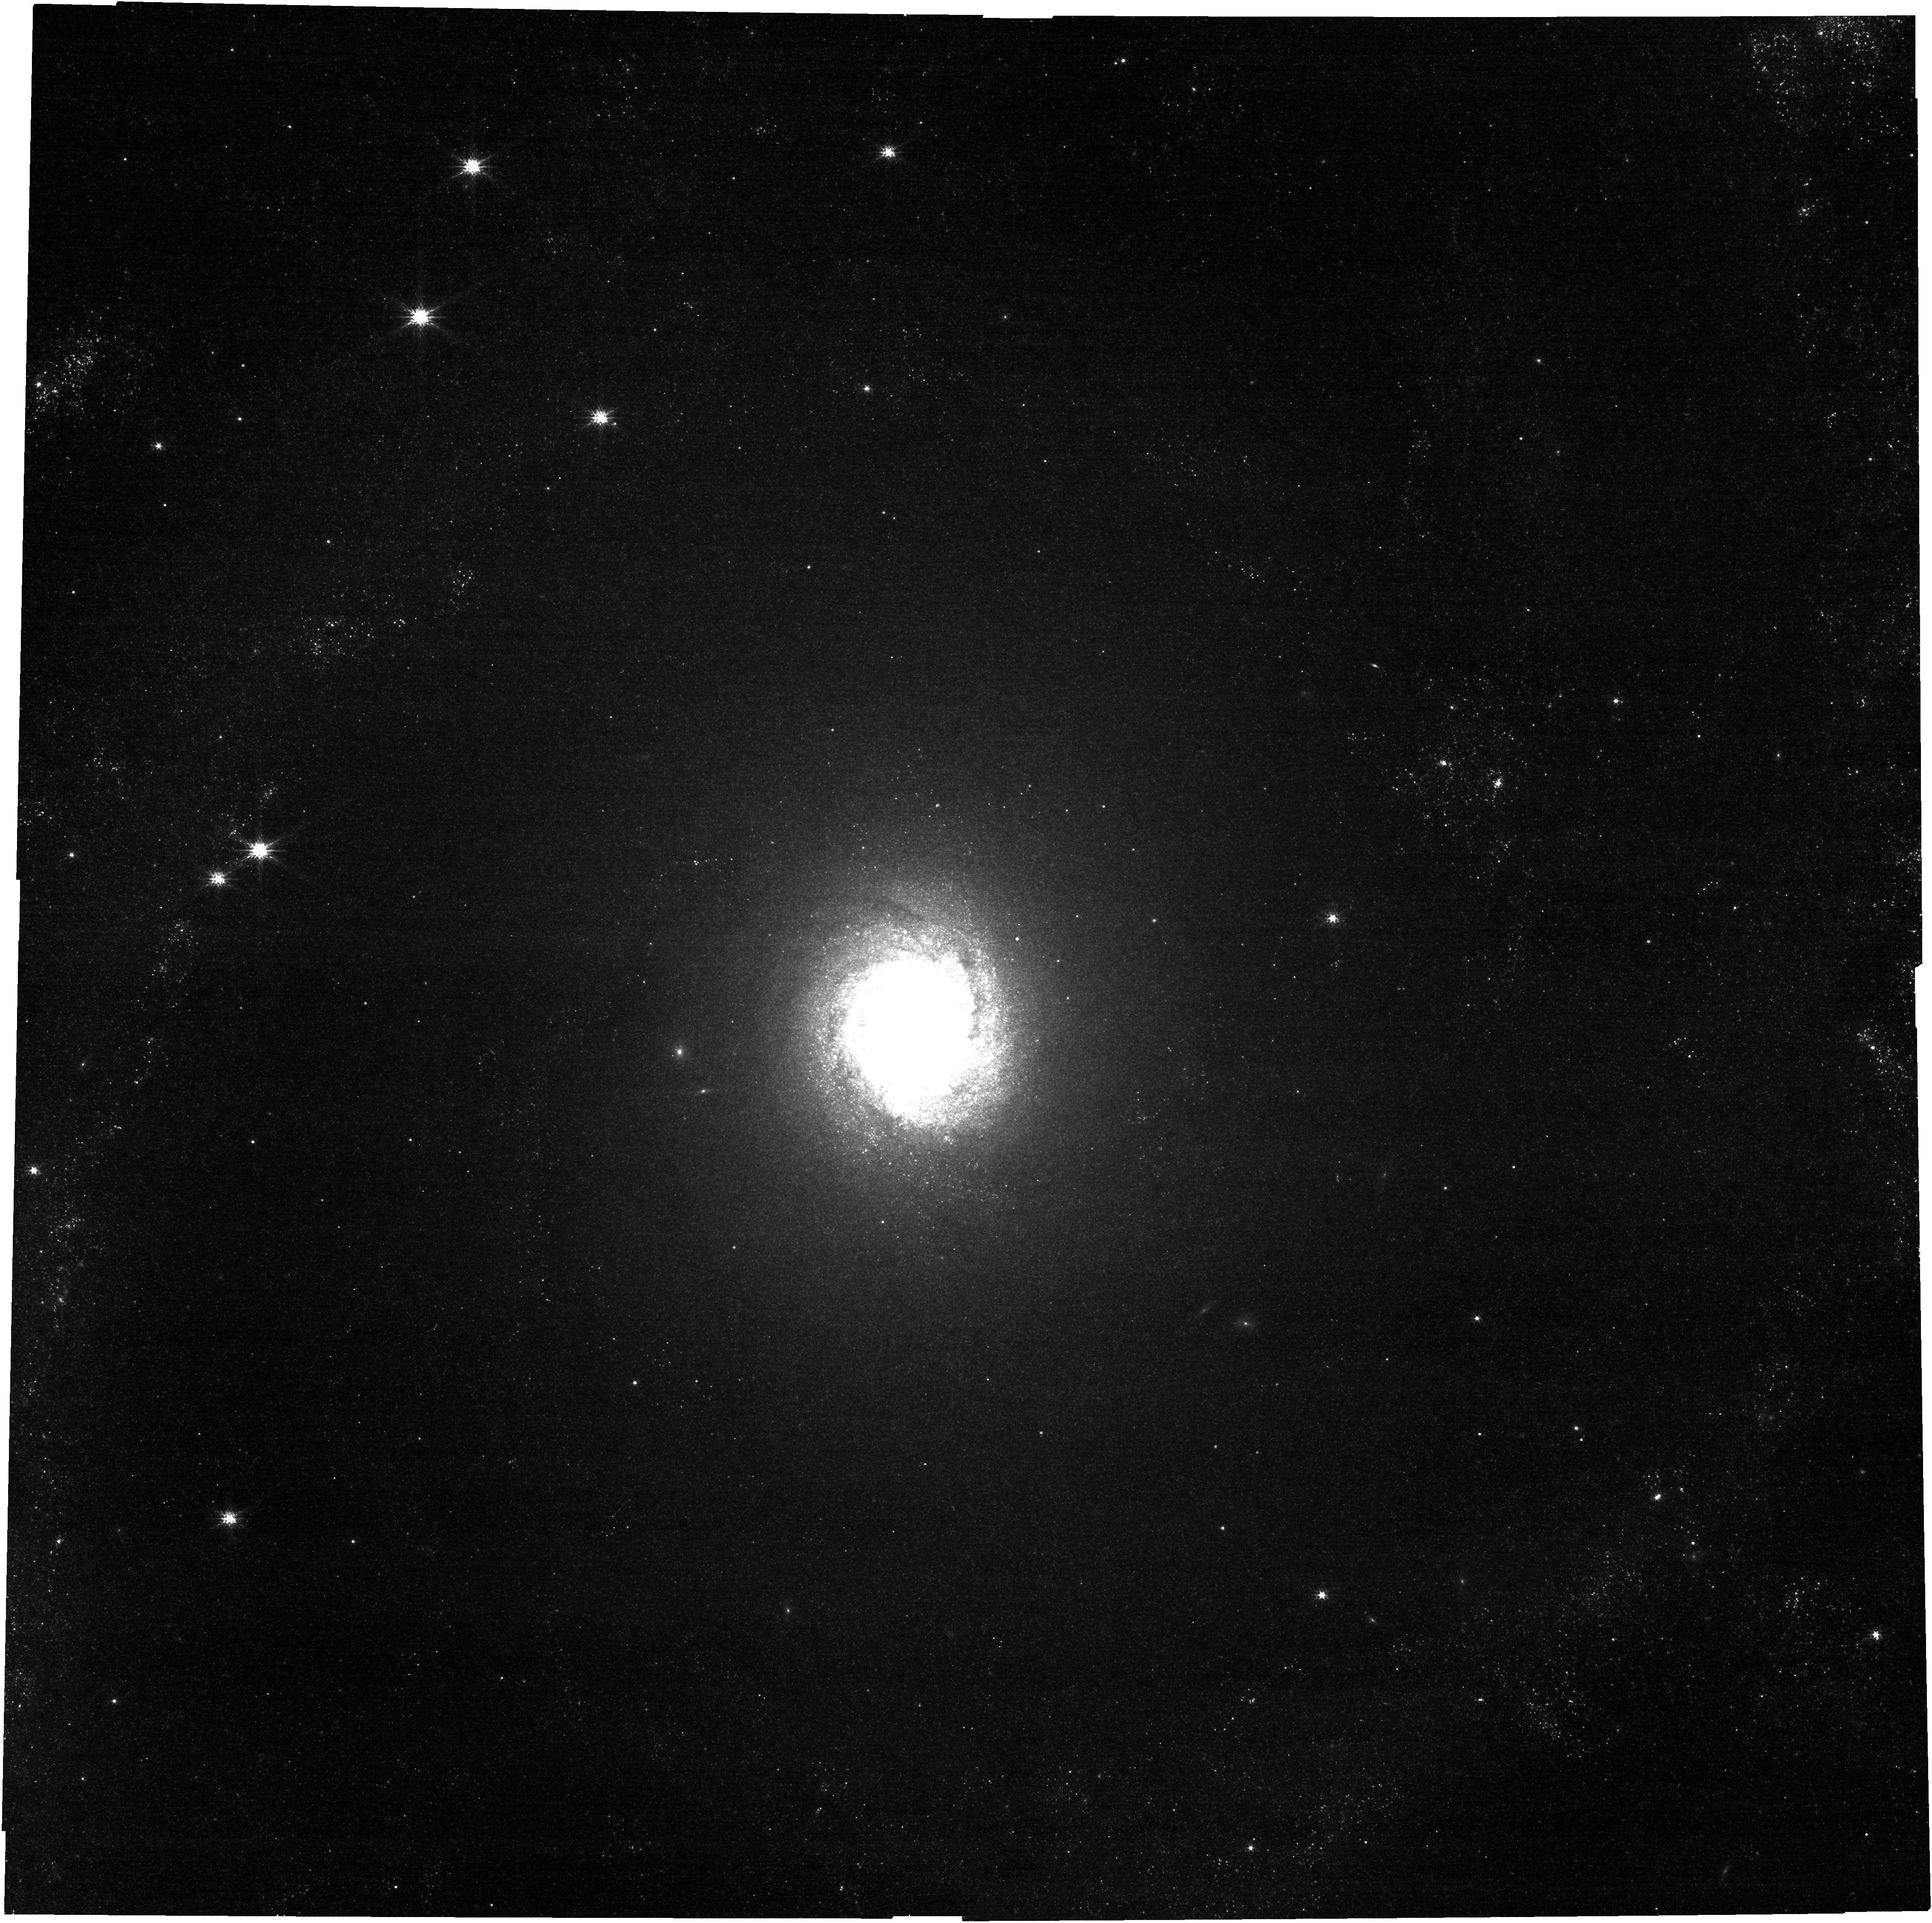
Target: NGC2997. Instrument: NIRCAM. Filter: F150W. Exposure: 4 min. Observation ID: jw03707-o032_t018_nircam_clear-f150w

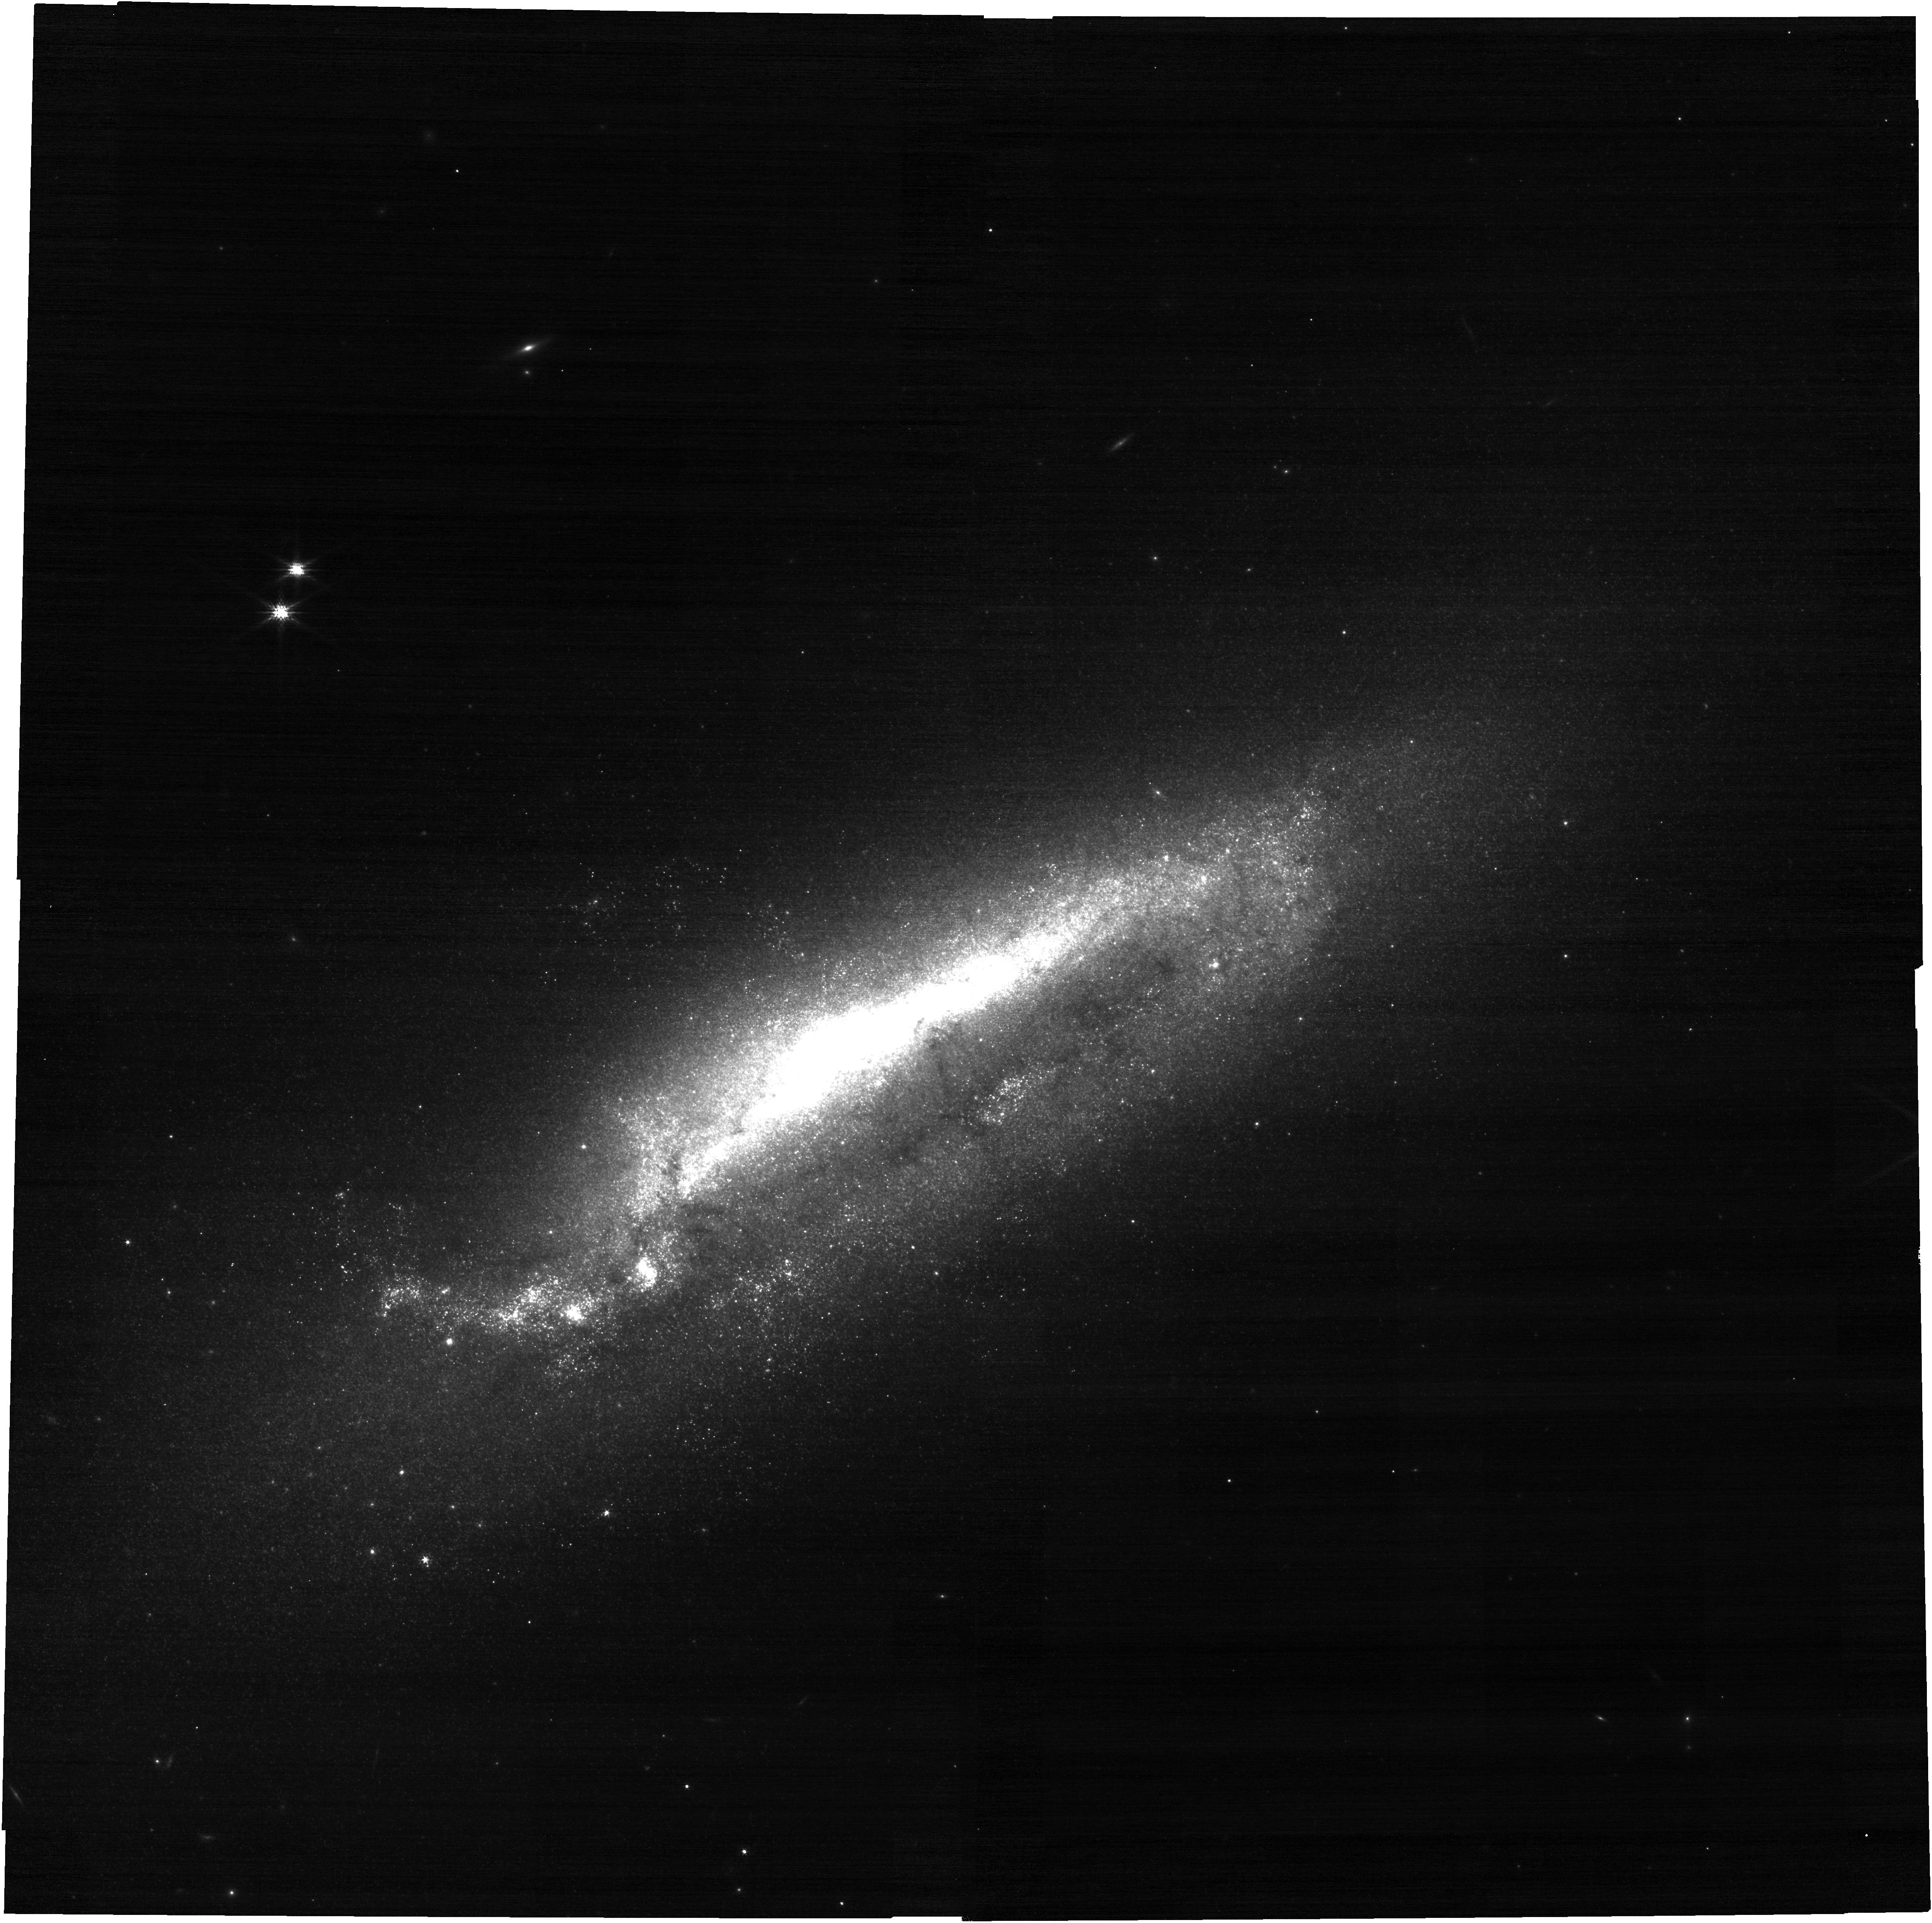
Target: NGC1511. Instrument: NIRCAM. Filter: F150W. Exposure: 4 min. Observation ID: jw03707-o010_t006_nircam_clear-f150w

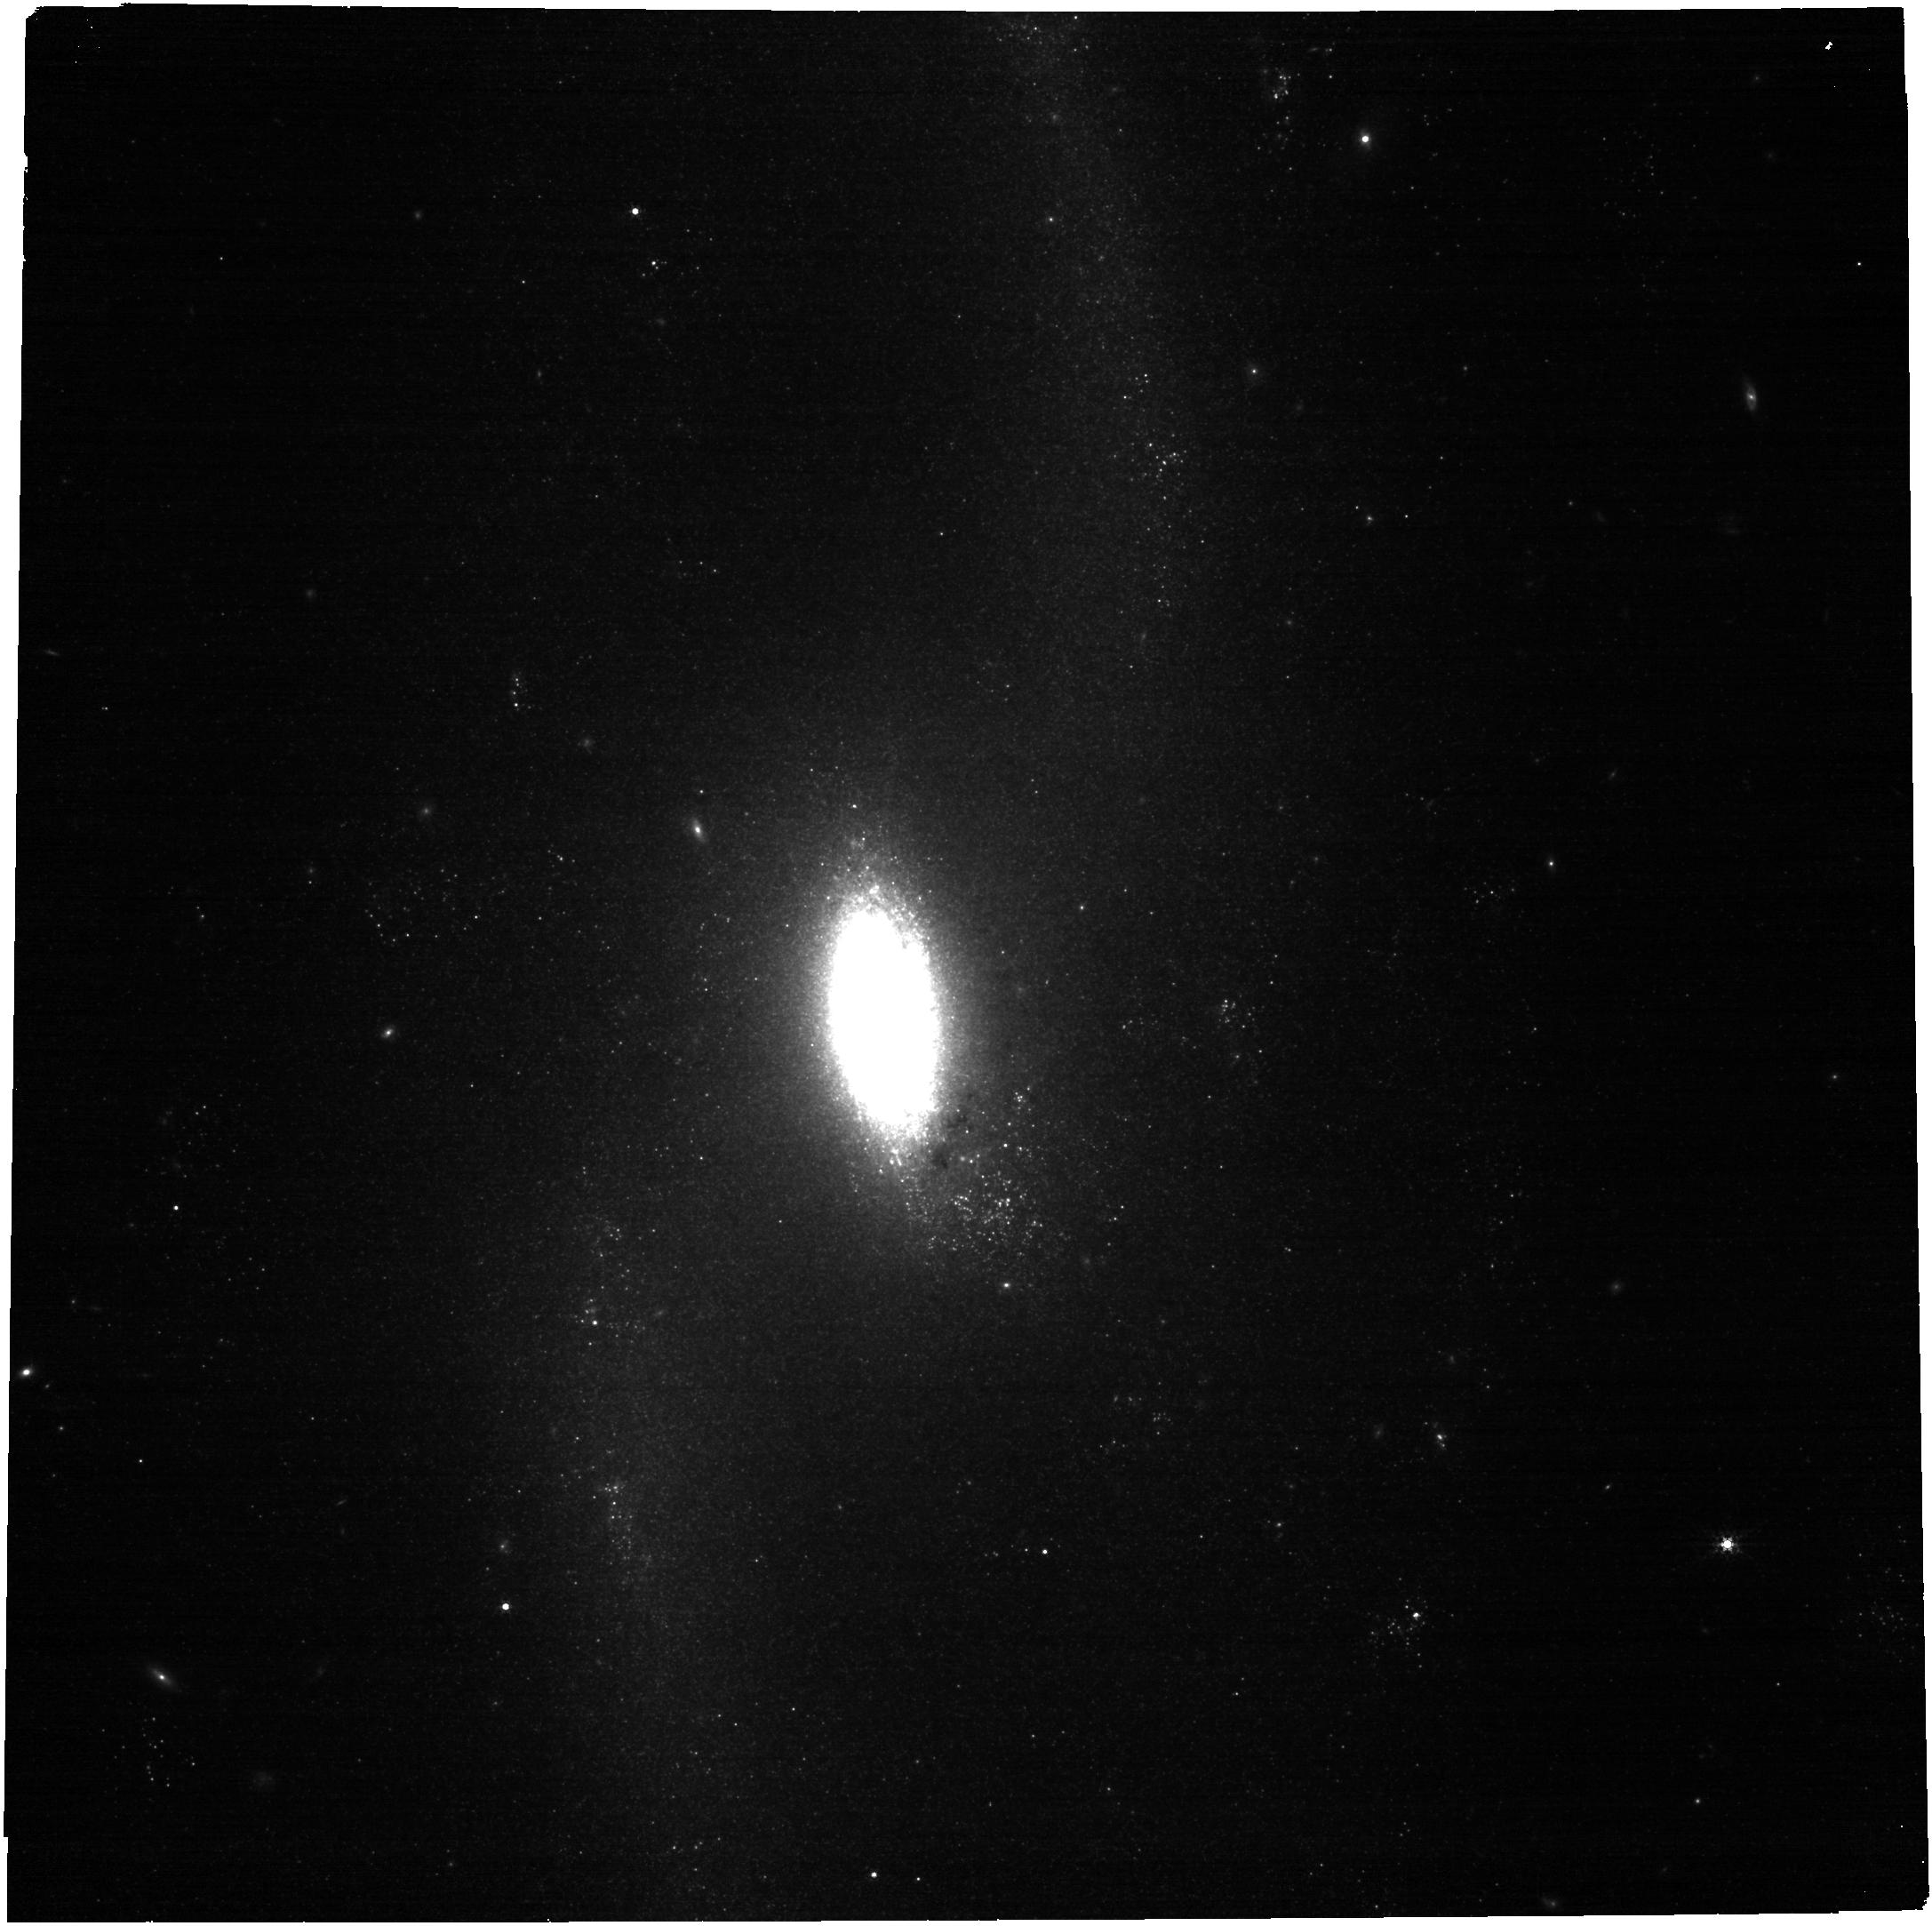
Target: NGC4536. Instrument: NIRCAM. Filter: F300M. Exposure: 4 min. Observation ID: jw03707-o076_t034_nircam_clear-f300m

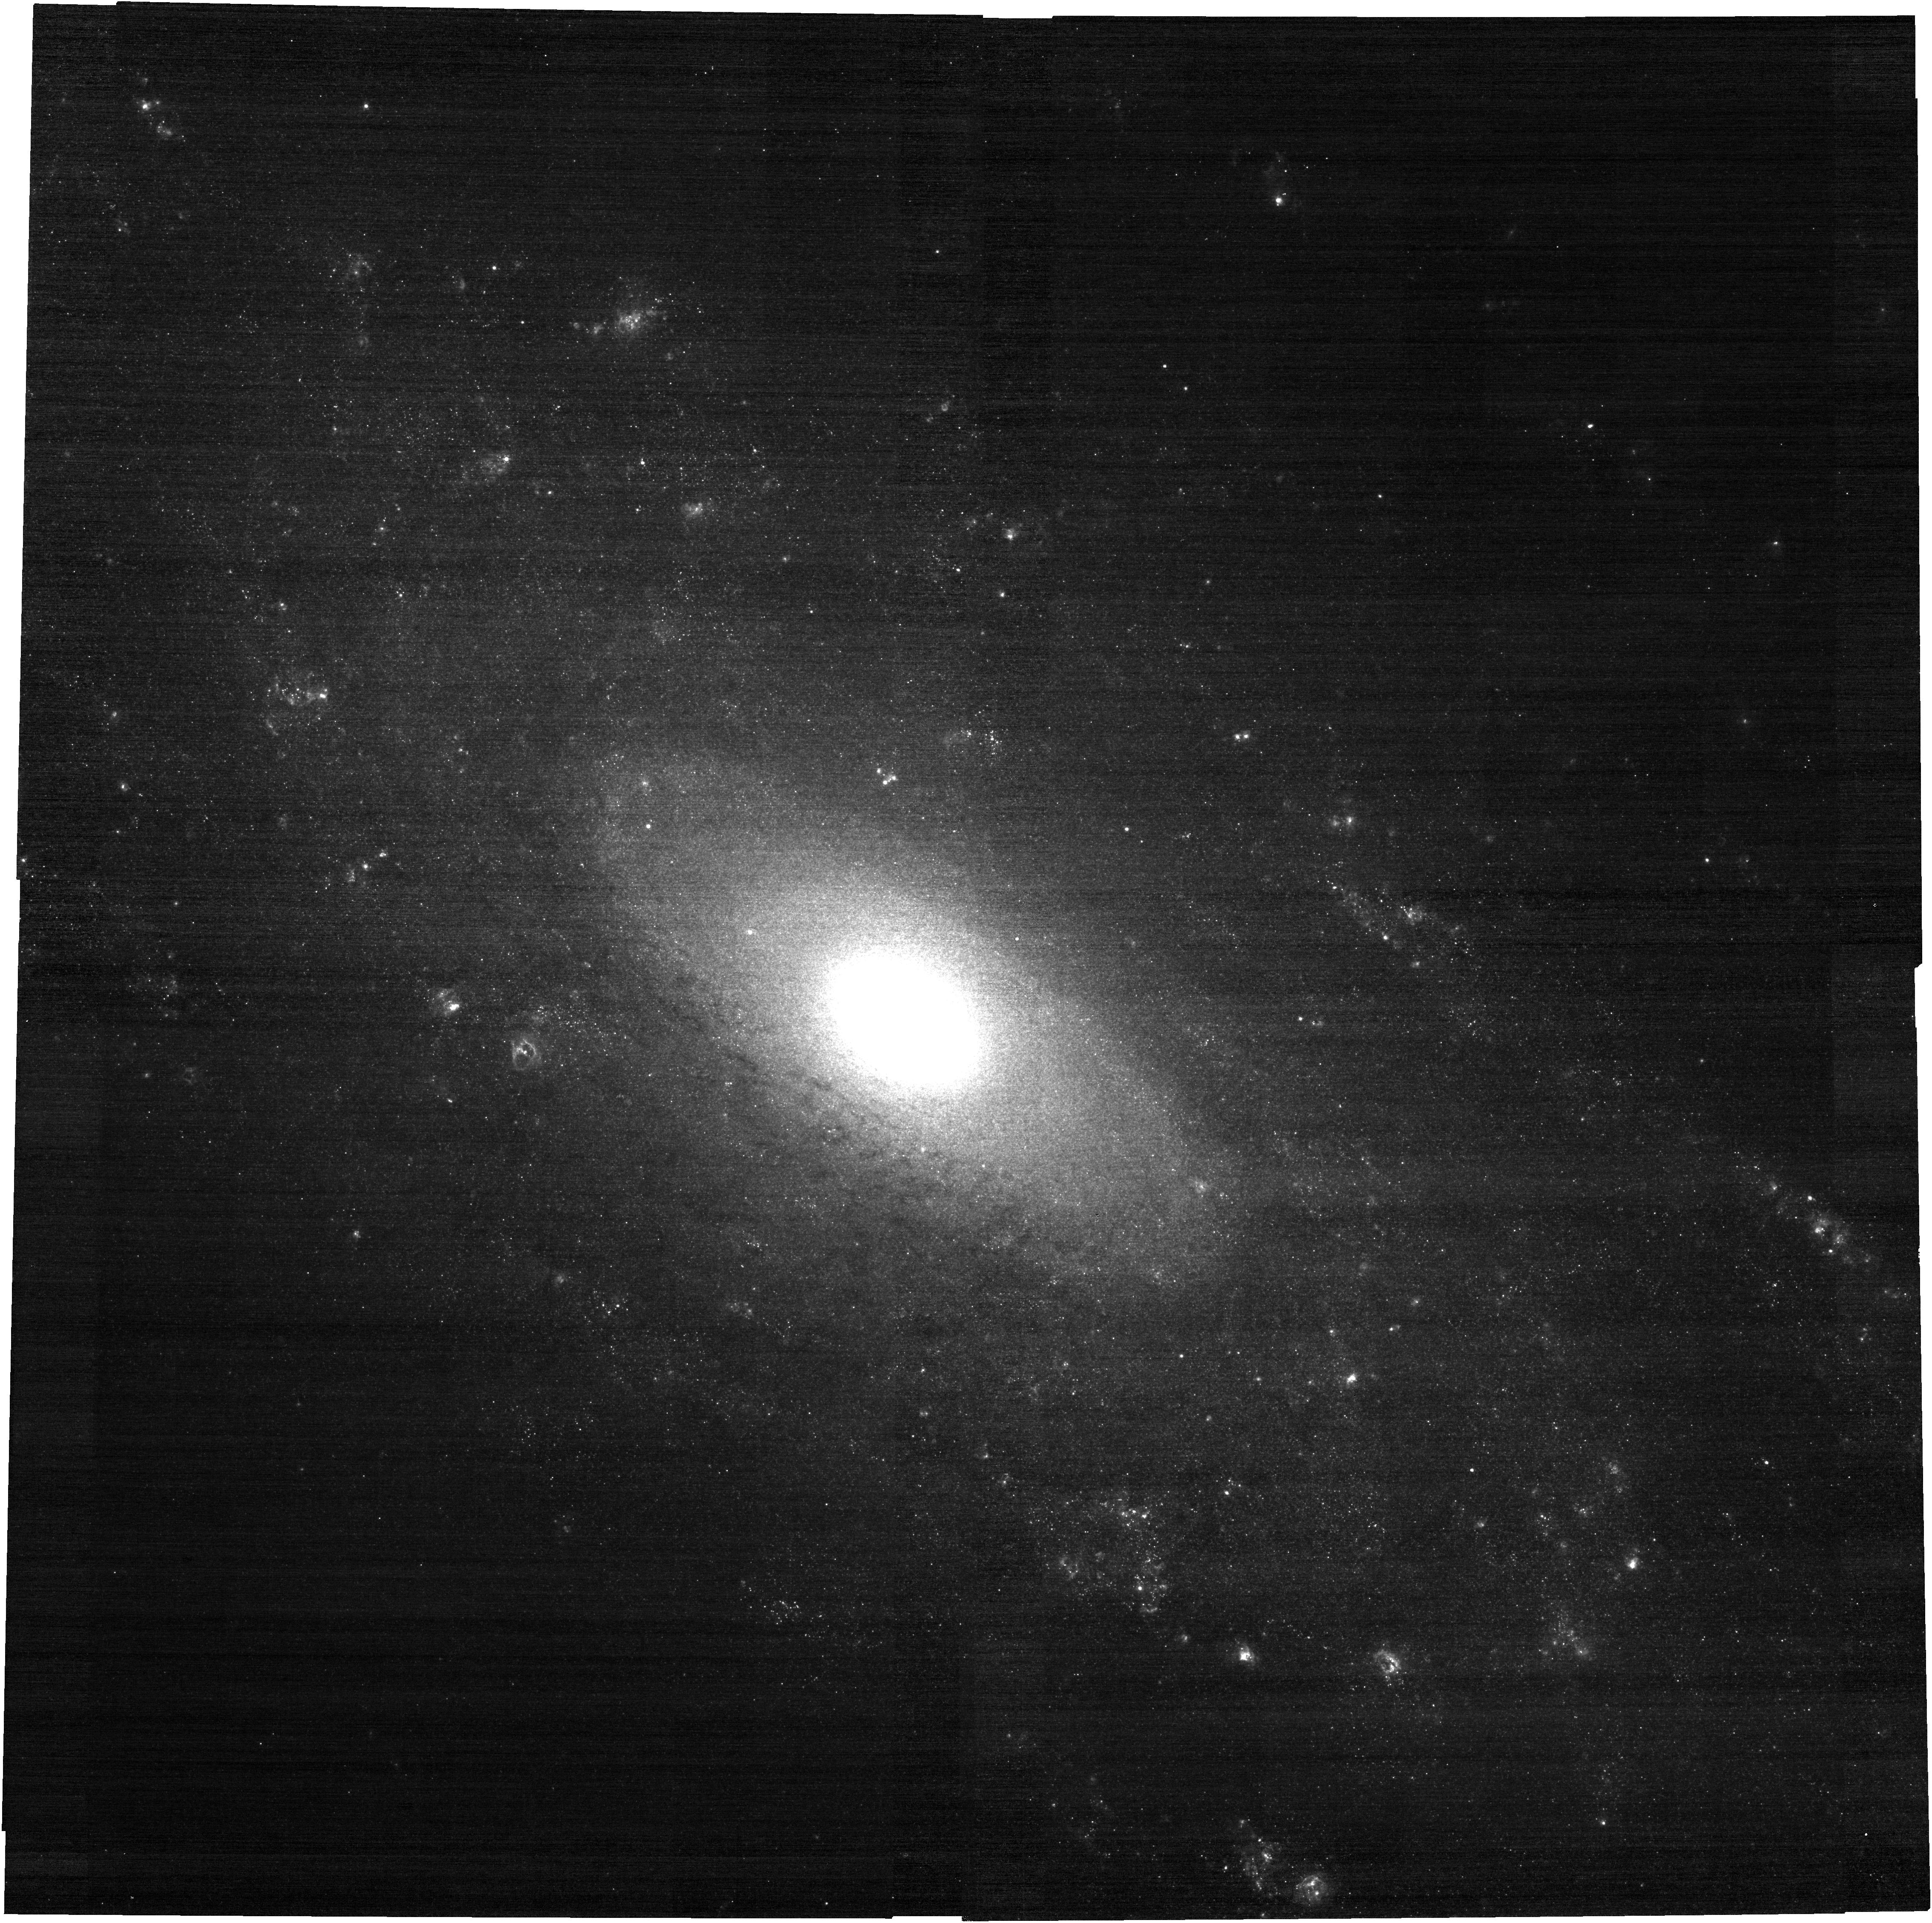
Target: NGC3521. Instrument: NIRCAM. Filter: F187N. Exposure: 6 min. Observation ID: jw03707-o046_t026_nircam_clear-f187n

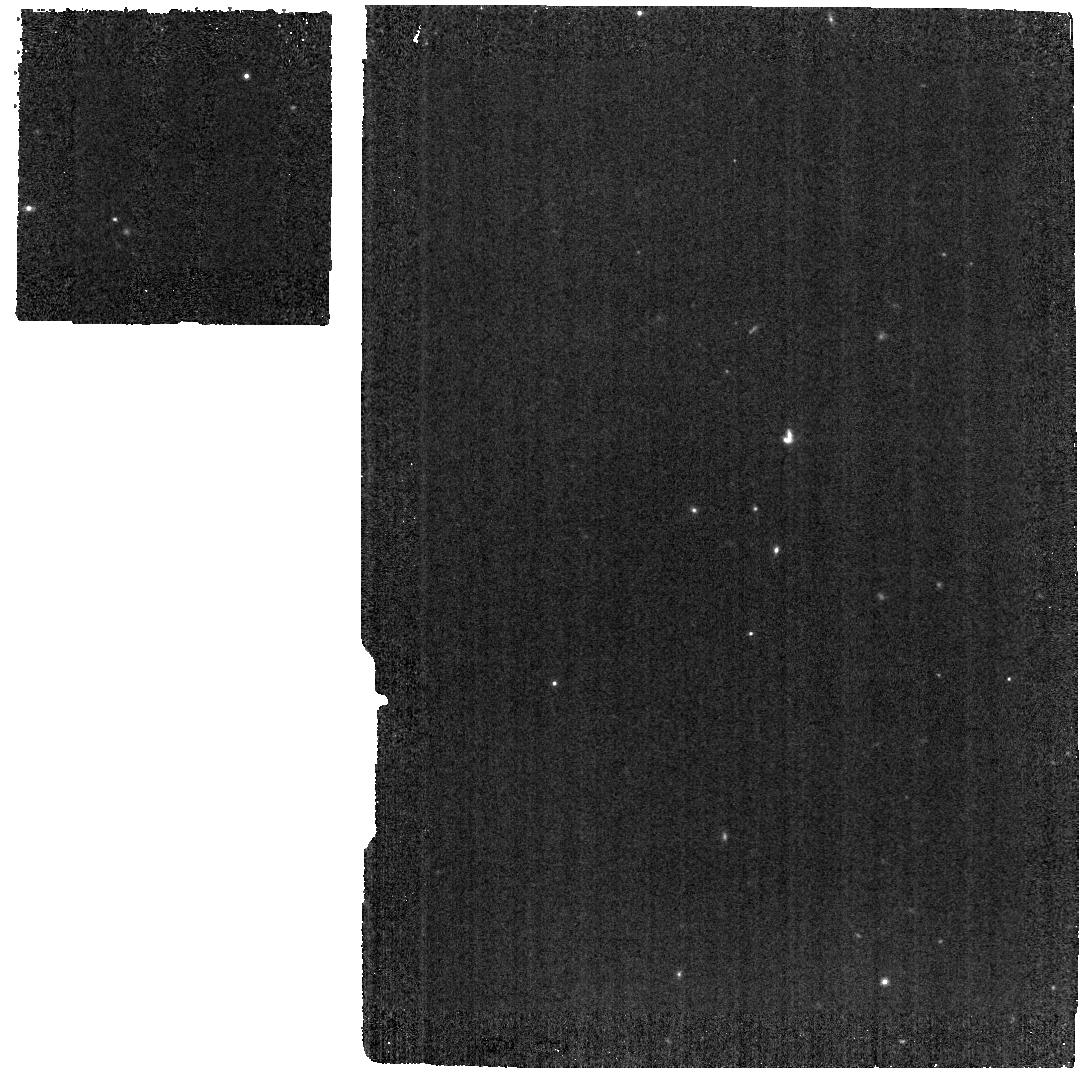
Target: NGC4689. Instrument: MIRI. Filter: F770W. Exposure: 1 min. Observation ID: jw03707-o092_t041_miri_f770w

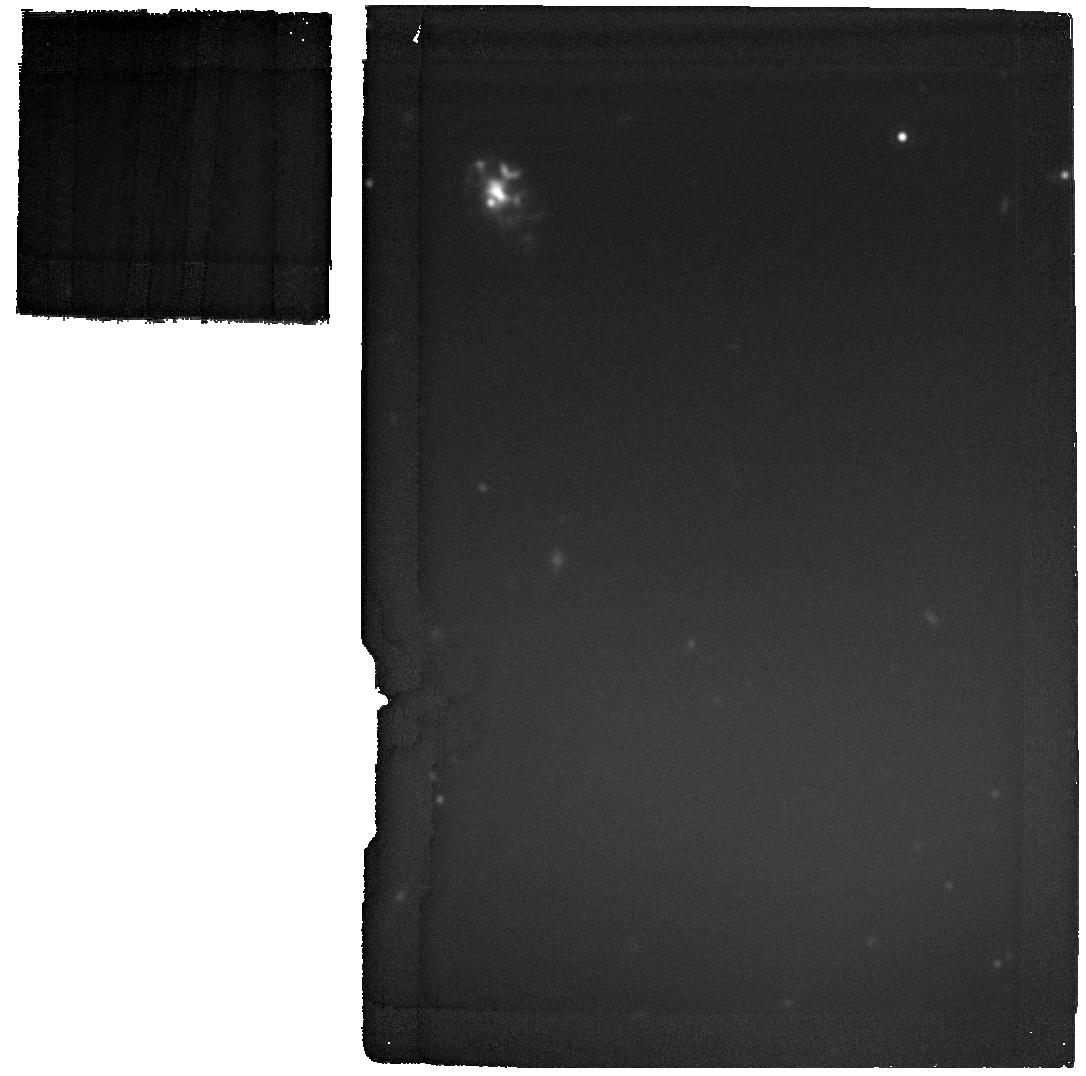
Target: NGC4571. Instrument: MIRI. Filter: F2100W. Exposure: 6 min. Observation ID: jw03707-o084_t038_miri_f2100w

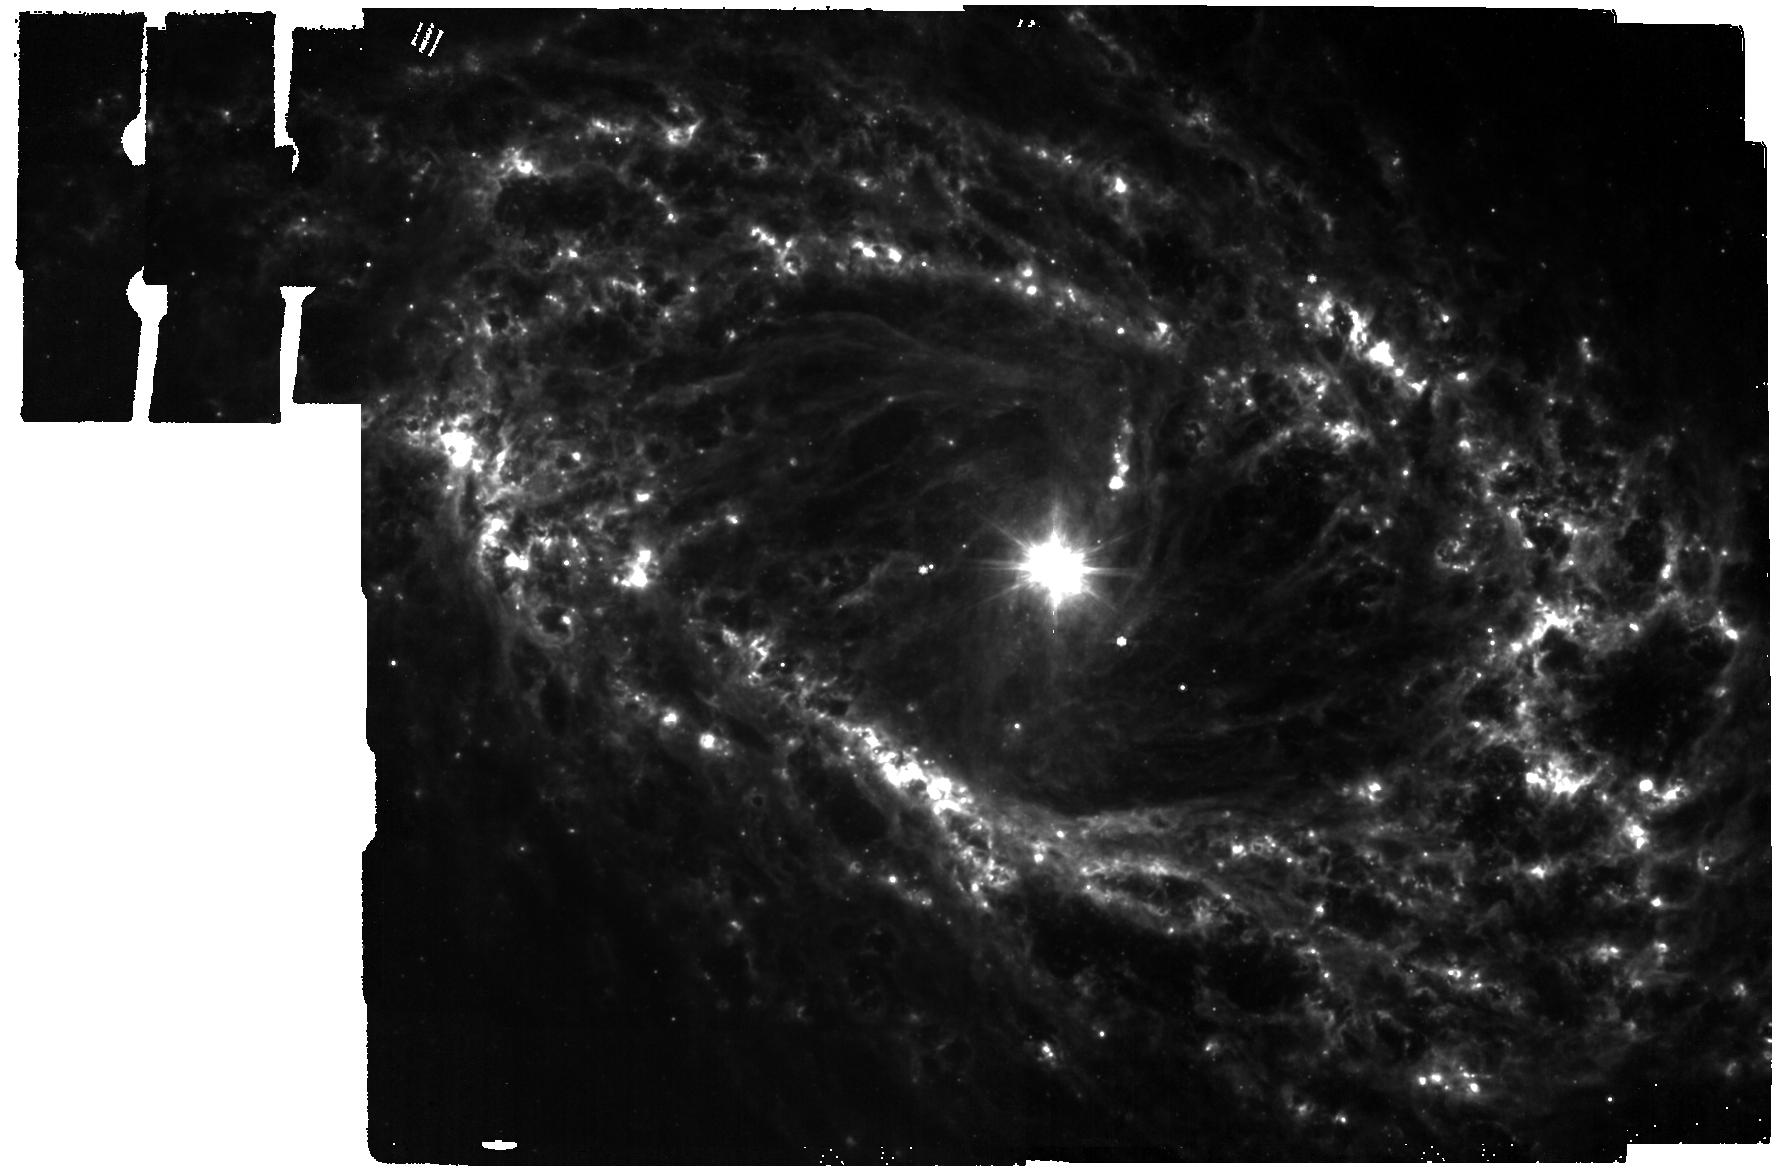
Target: NGC6300. Instrument: MIRI. Filter: F770W. Exposure: 3 min. Observation ID: jw03707-o115_t053_miri_f770w

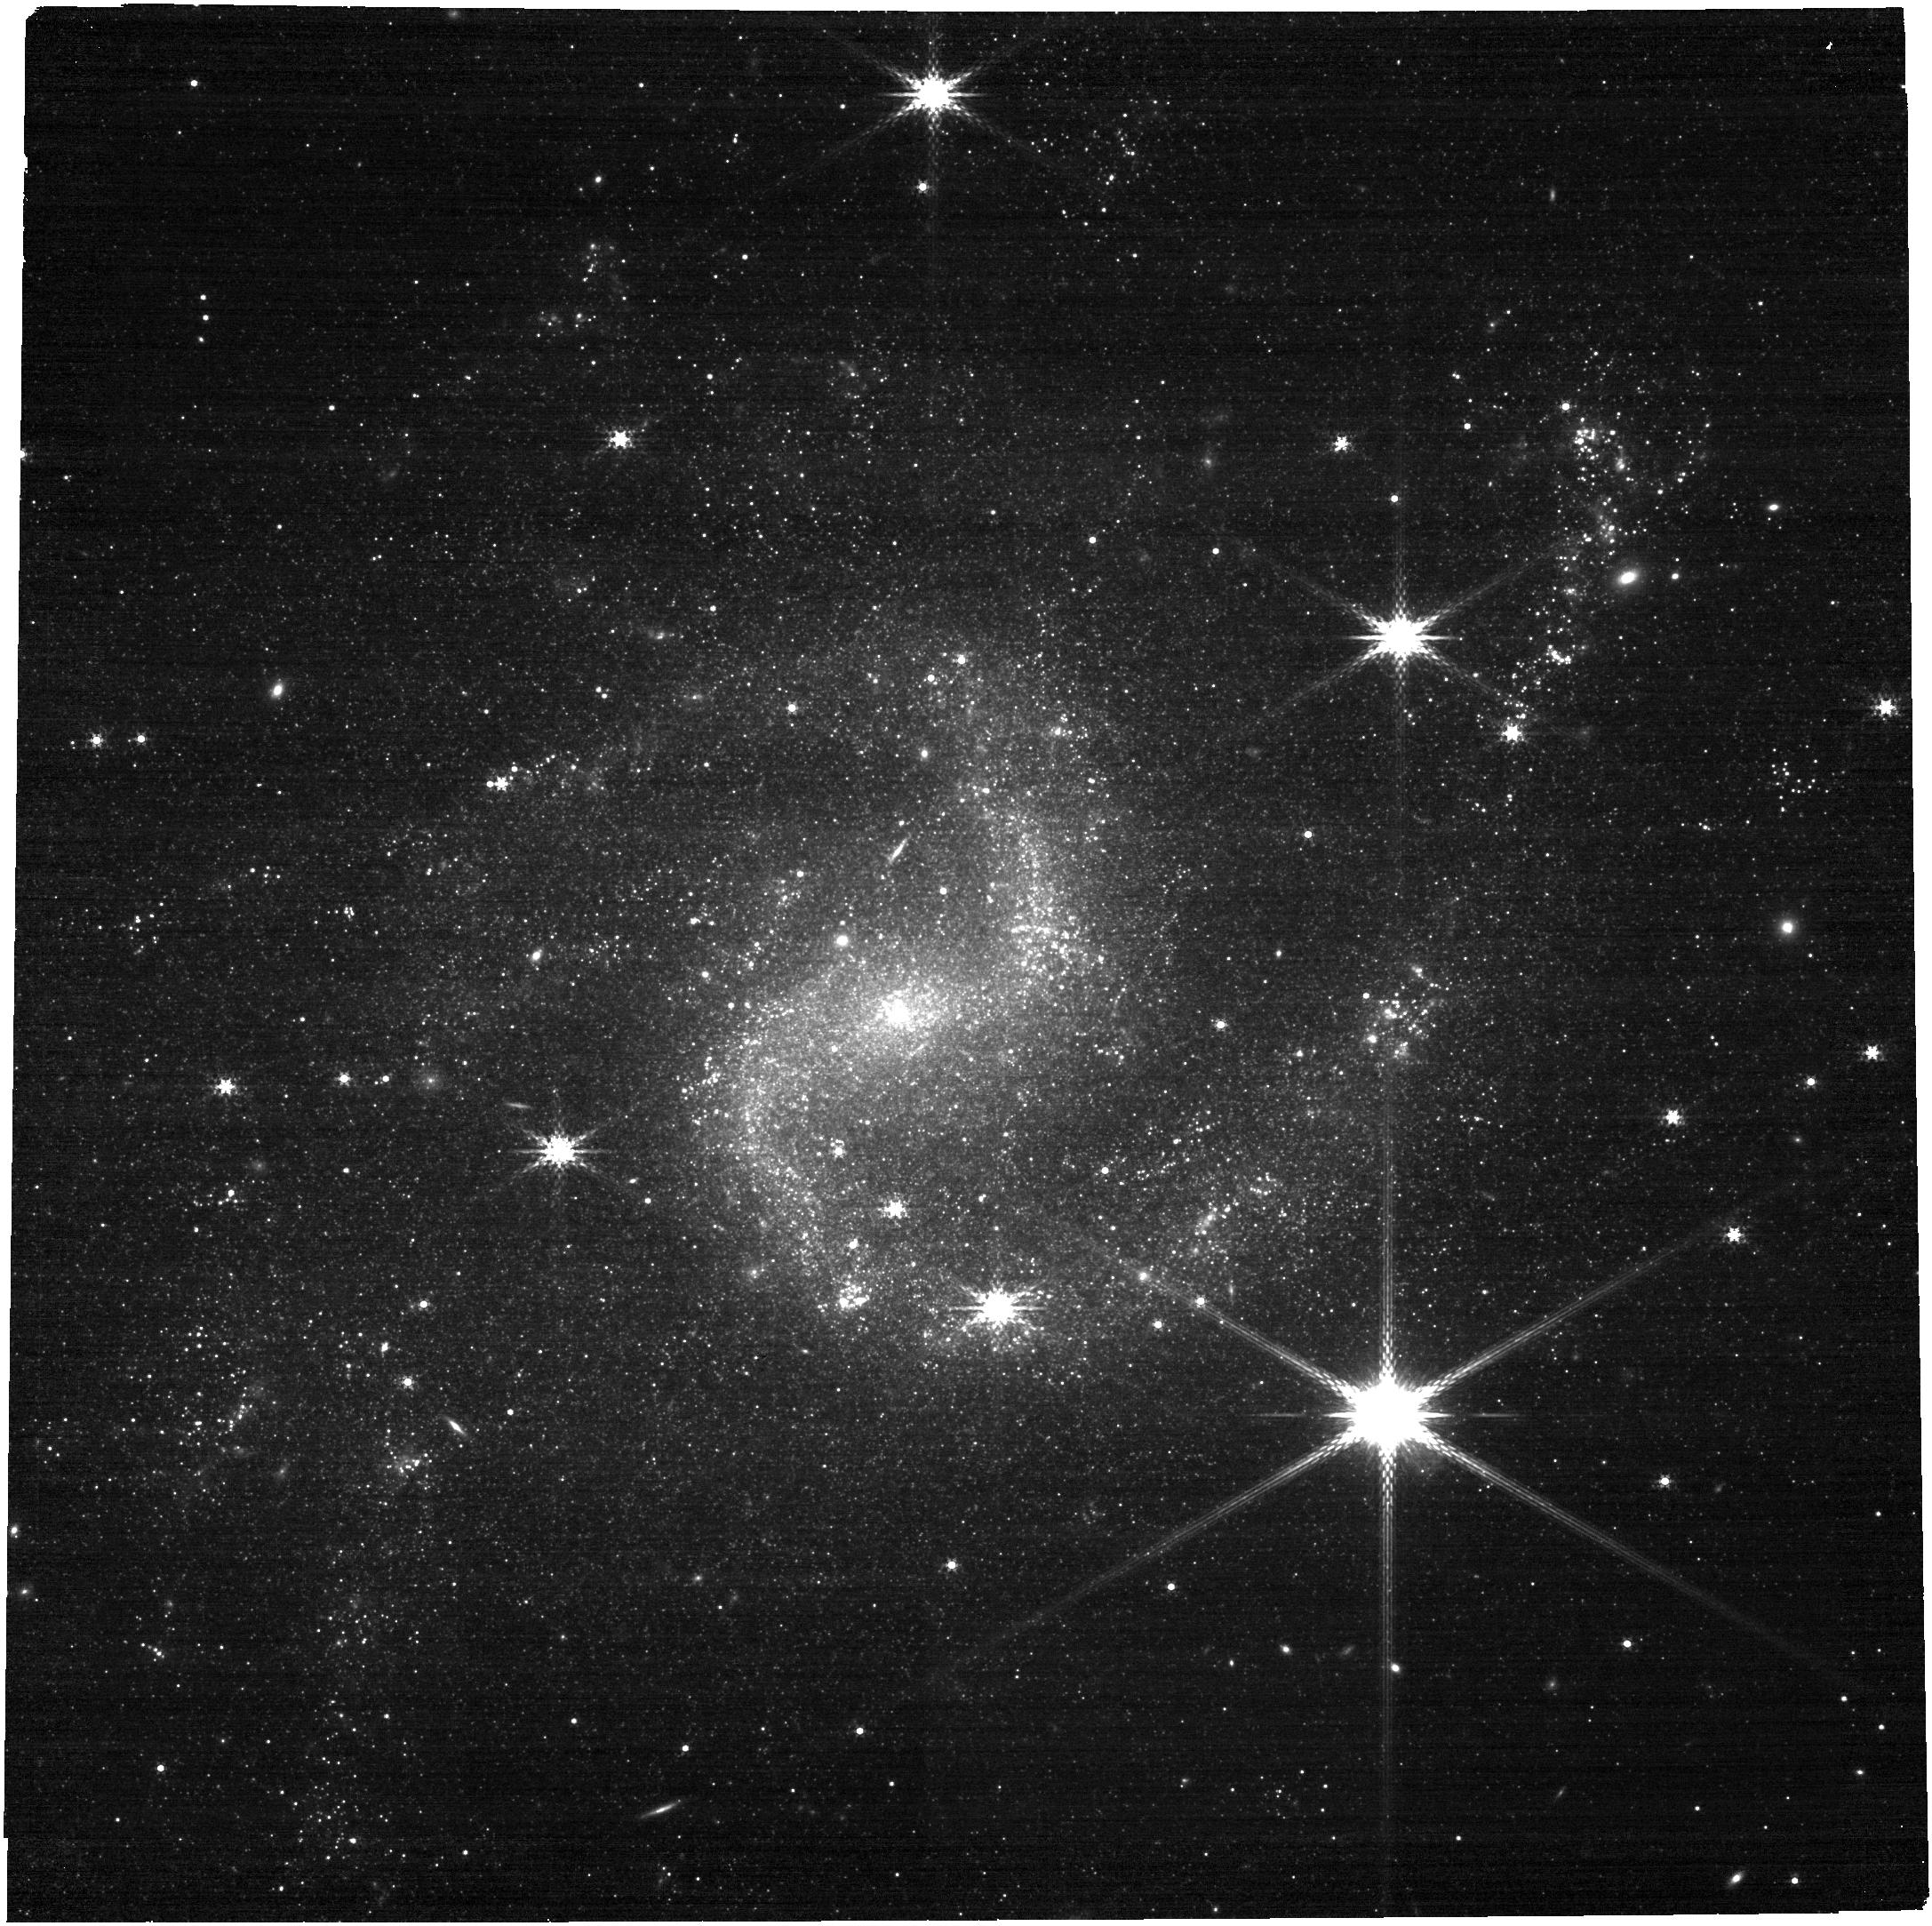
Target: NGC2283. Instrument: NIRCAM. Filter: F300M. Exposure: 4 min. Observation ID: jw03707-o024_t014_nircam_clear-f300m

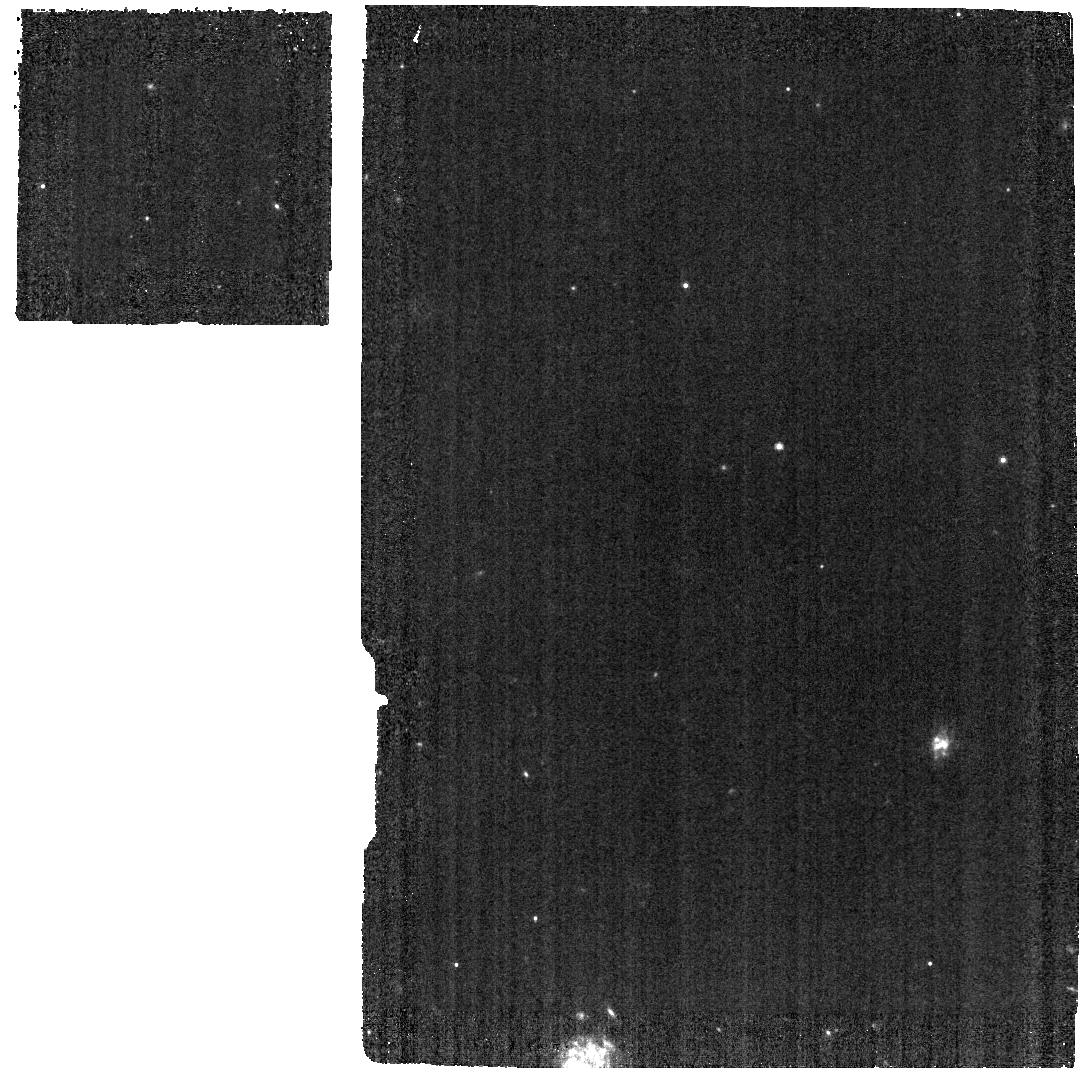
Target: NGC5042. Instrument: MIRI. Filter: F770W. Exposure: 1 min. Observation ID: jw03707-o106_t048_miri_f770w

A JWST Census of the Local Galaxy Population: Anchoring the Physics of the Matter Cycle (PI: Leroy, Adam)

A detailed understanding of the gas-star-feedback ``matter cycle'' is key to our picture of how galaxies grow and evolve over cosmic time. JWST imaging of a handful of nearby galaxies has already clearly demonstrated its potential to produce a new view of this cycle. These processes vary in important ways across the galaxy population, so capitalizing on these capabilities requires observing a representative sample of star-forming galaxies. We propose a Treasury to obtain MIRI and NIRCam imaging of nearly all southern massive star-forming galaxies where JWST can achieve the transformational 10-50 pc resolution needed to directly access shells, ISM clouds, and star clusters. The targets all have rich, public ancillary data and collectively span the types of environments where most stars form at z=0. Combined with Cycle 1 data, this will create a Treasury of 74 representative local star-forming galaxies supported by uniform, multi-wavelength coverage from optical to radio. We will map PAH, dust continuum, stellar, and recombination line emission, and use the observations to revolutionize our understanding of the impact of stellar feedback, timescales for star formation, ISM structure, and the properties of young, massive clusters. The data will also play a critical role in calibrating the use IR observations in more distant systems, tracking the life cycle of dust, and understanding the physics of dense, bar-driven nuclear starbursts. As a Treasury, the data will be immediately public and supported by fast releases from our team. In short, the survey promises to do field-defining science and produce a legacy data set of lasting power that benefits the whole community.